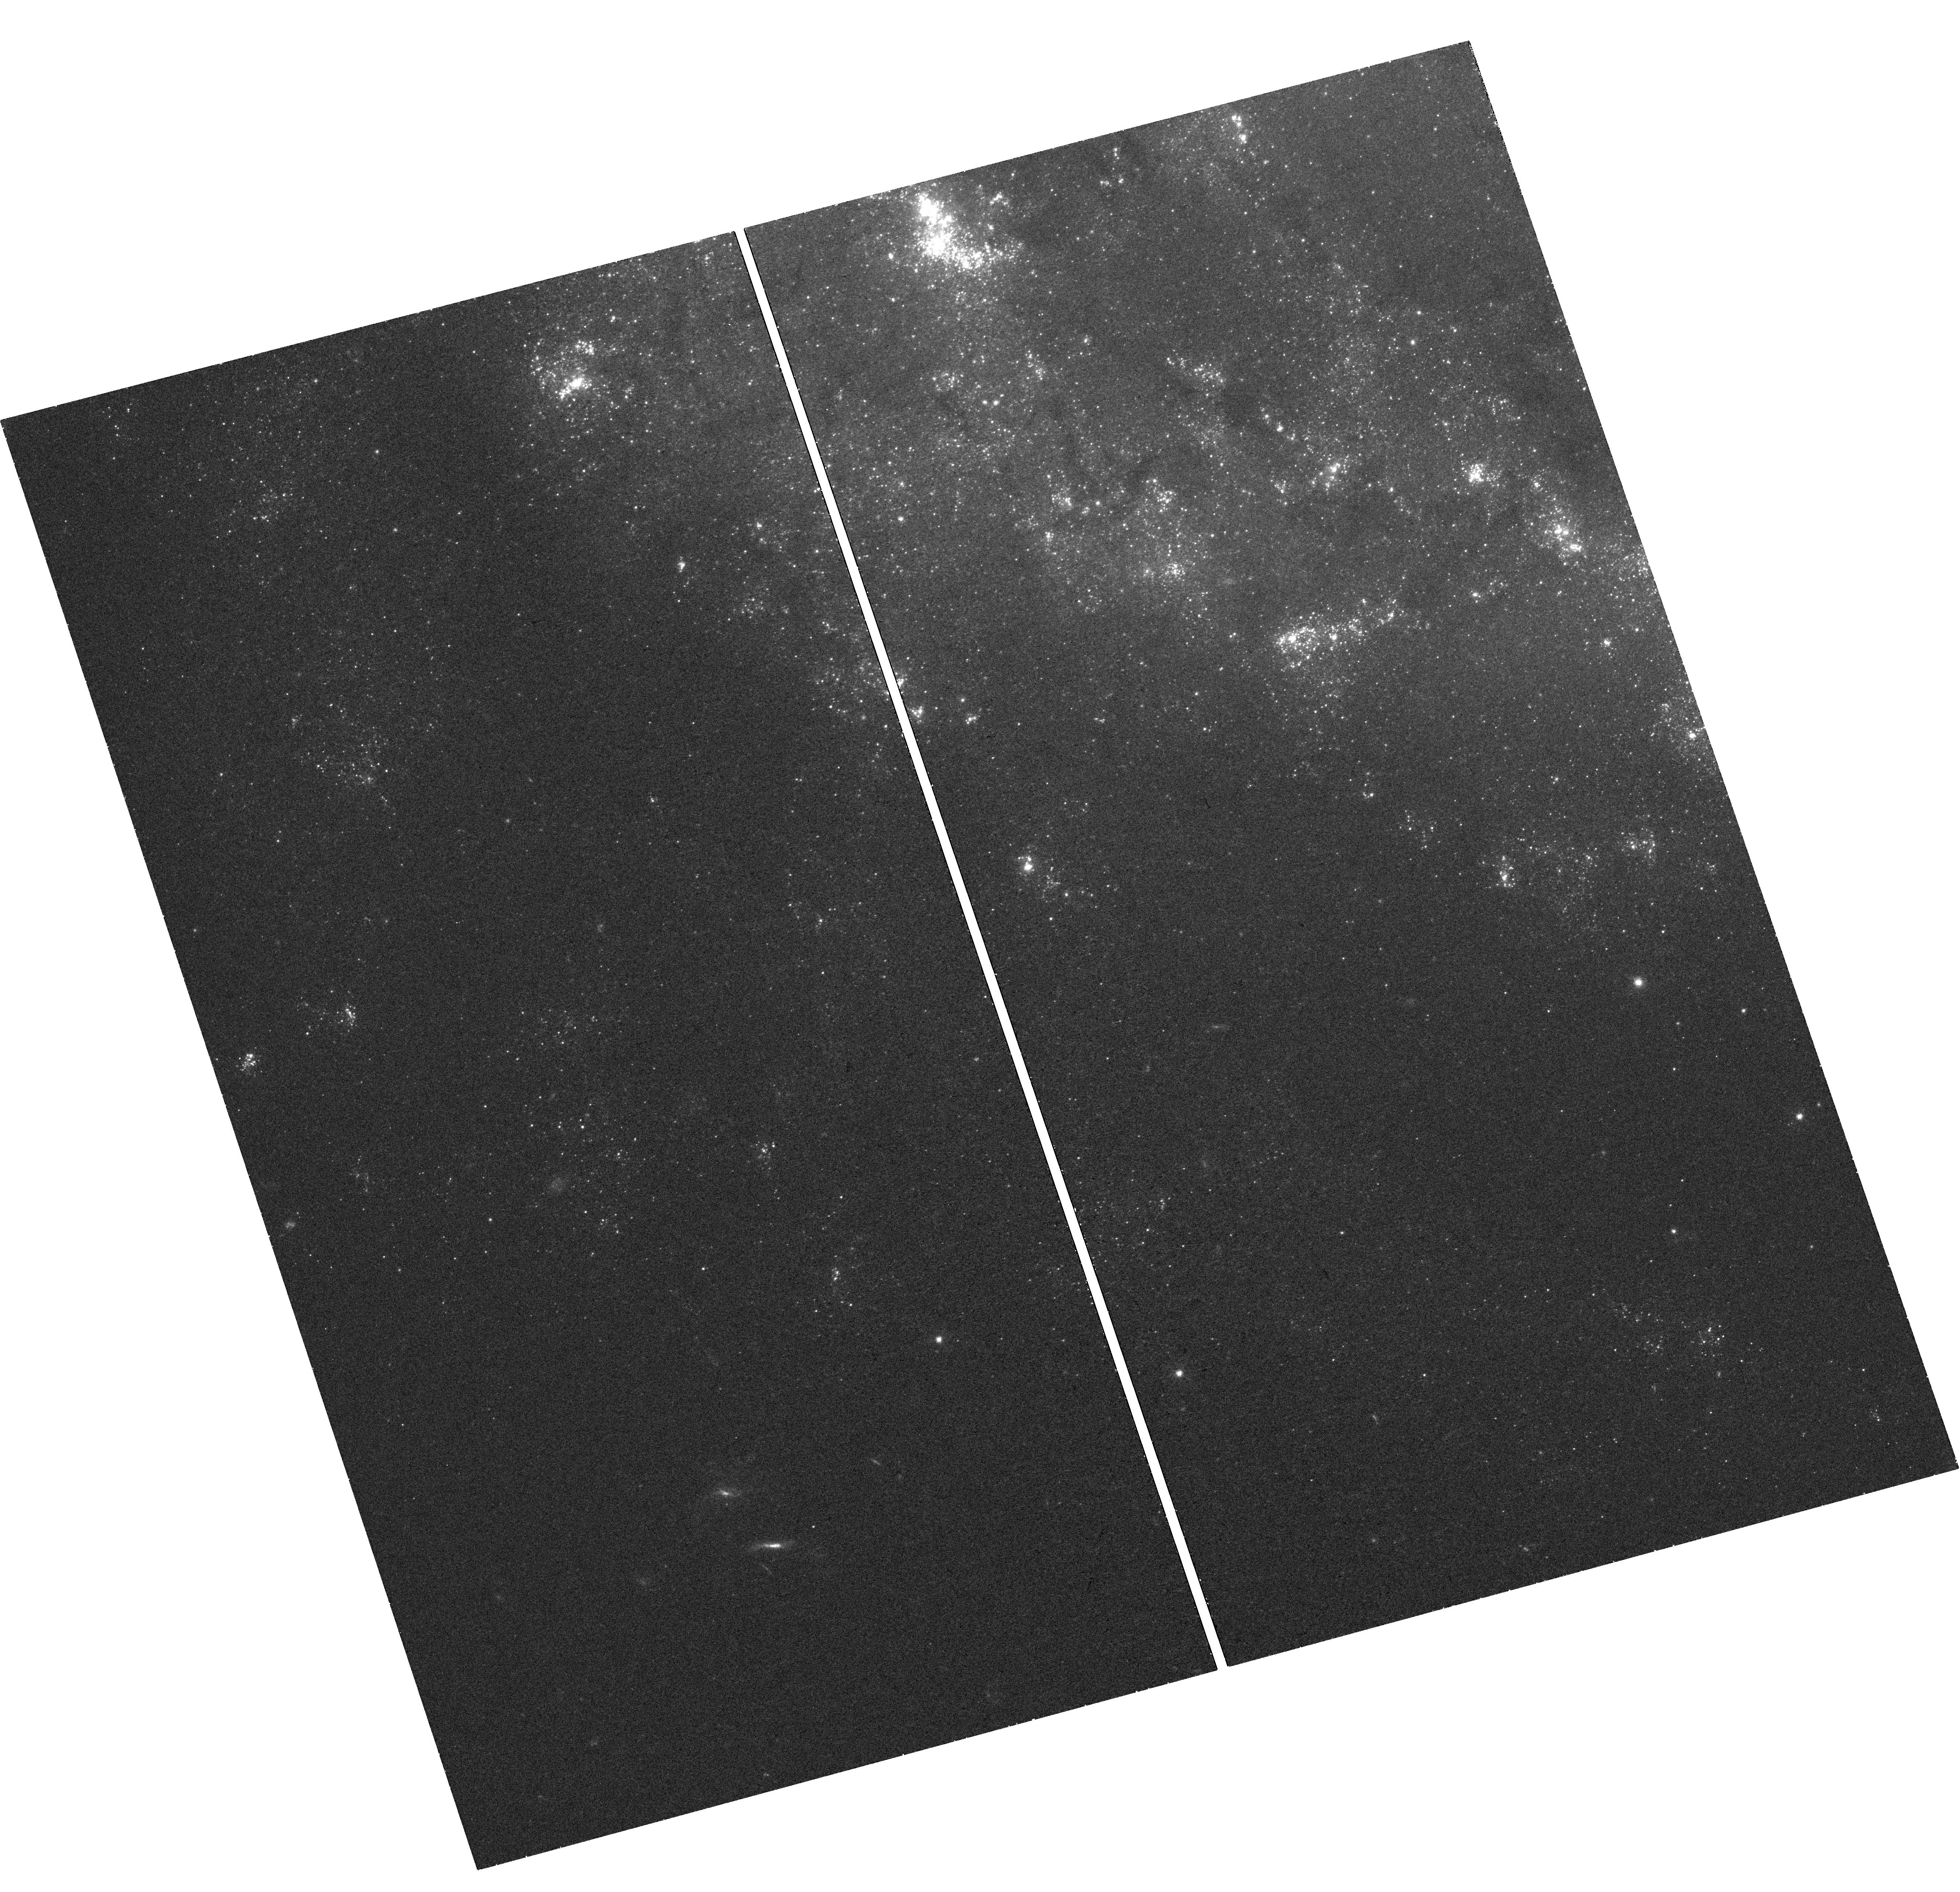
Target: SN2003GD. Instrument: WFC3/UVIS. Filter: F438W. Exposure: 42 min. Observation ID: hst_14786_07_wfc3_uvis_f438w_id9g07

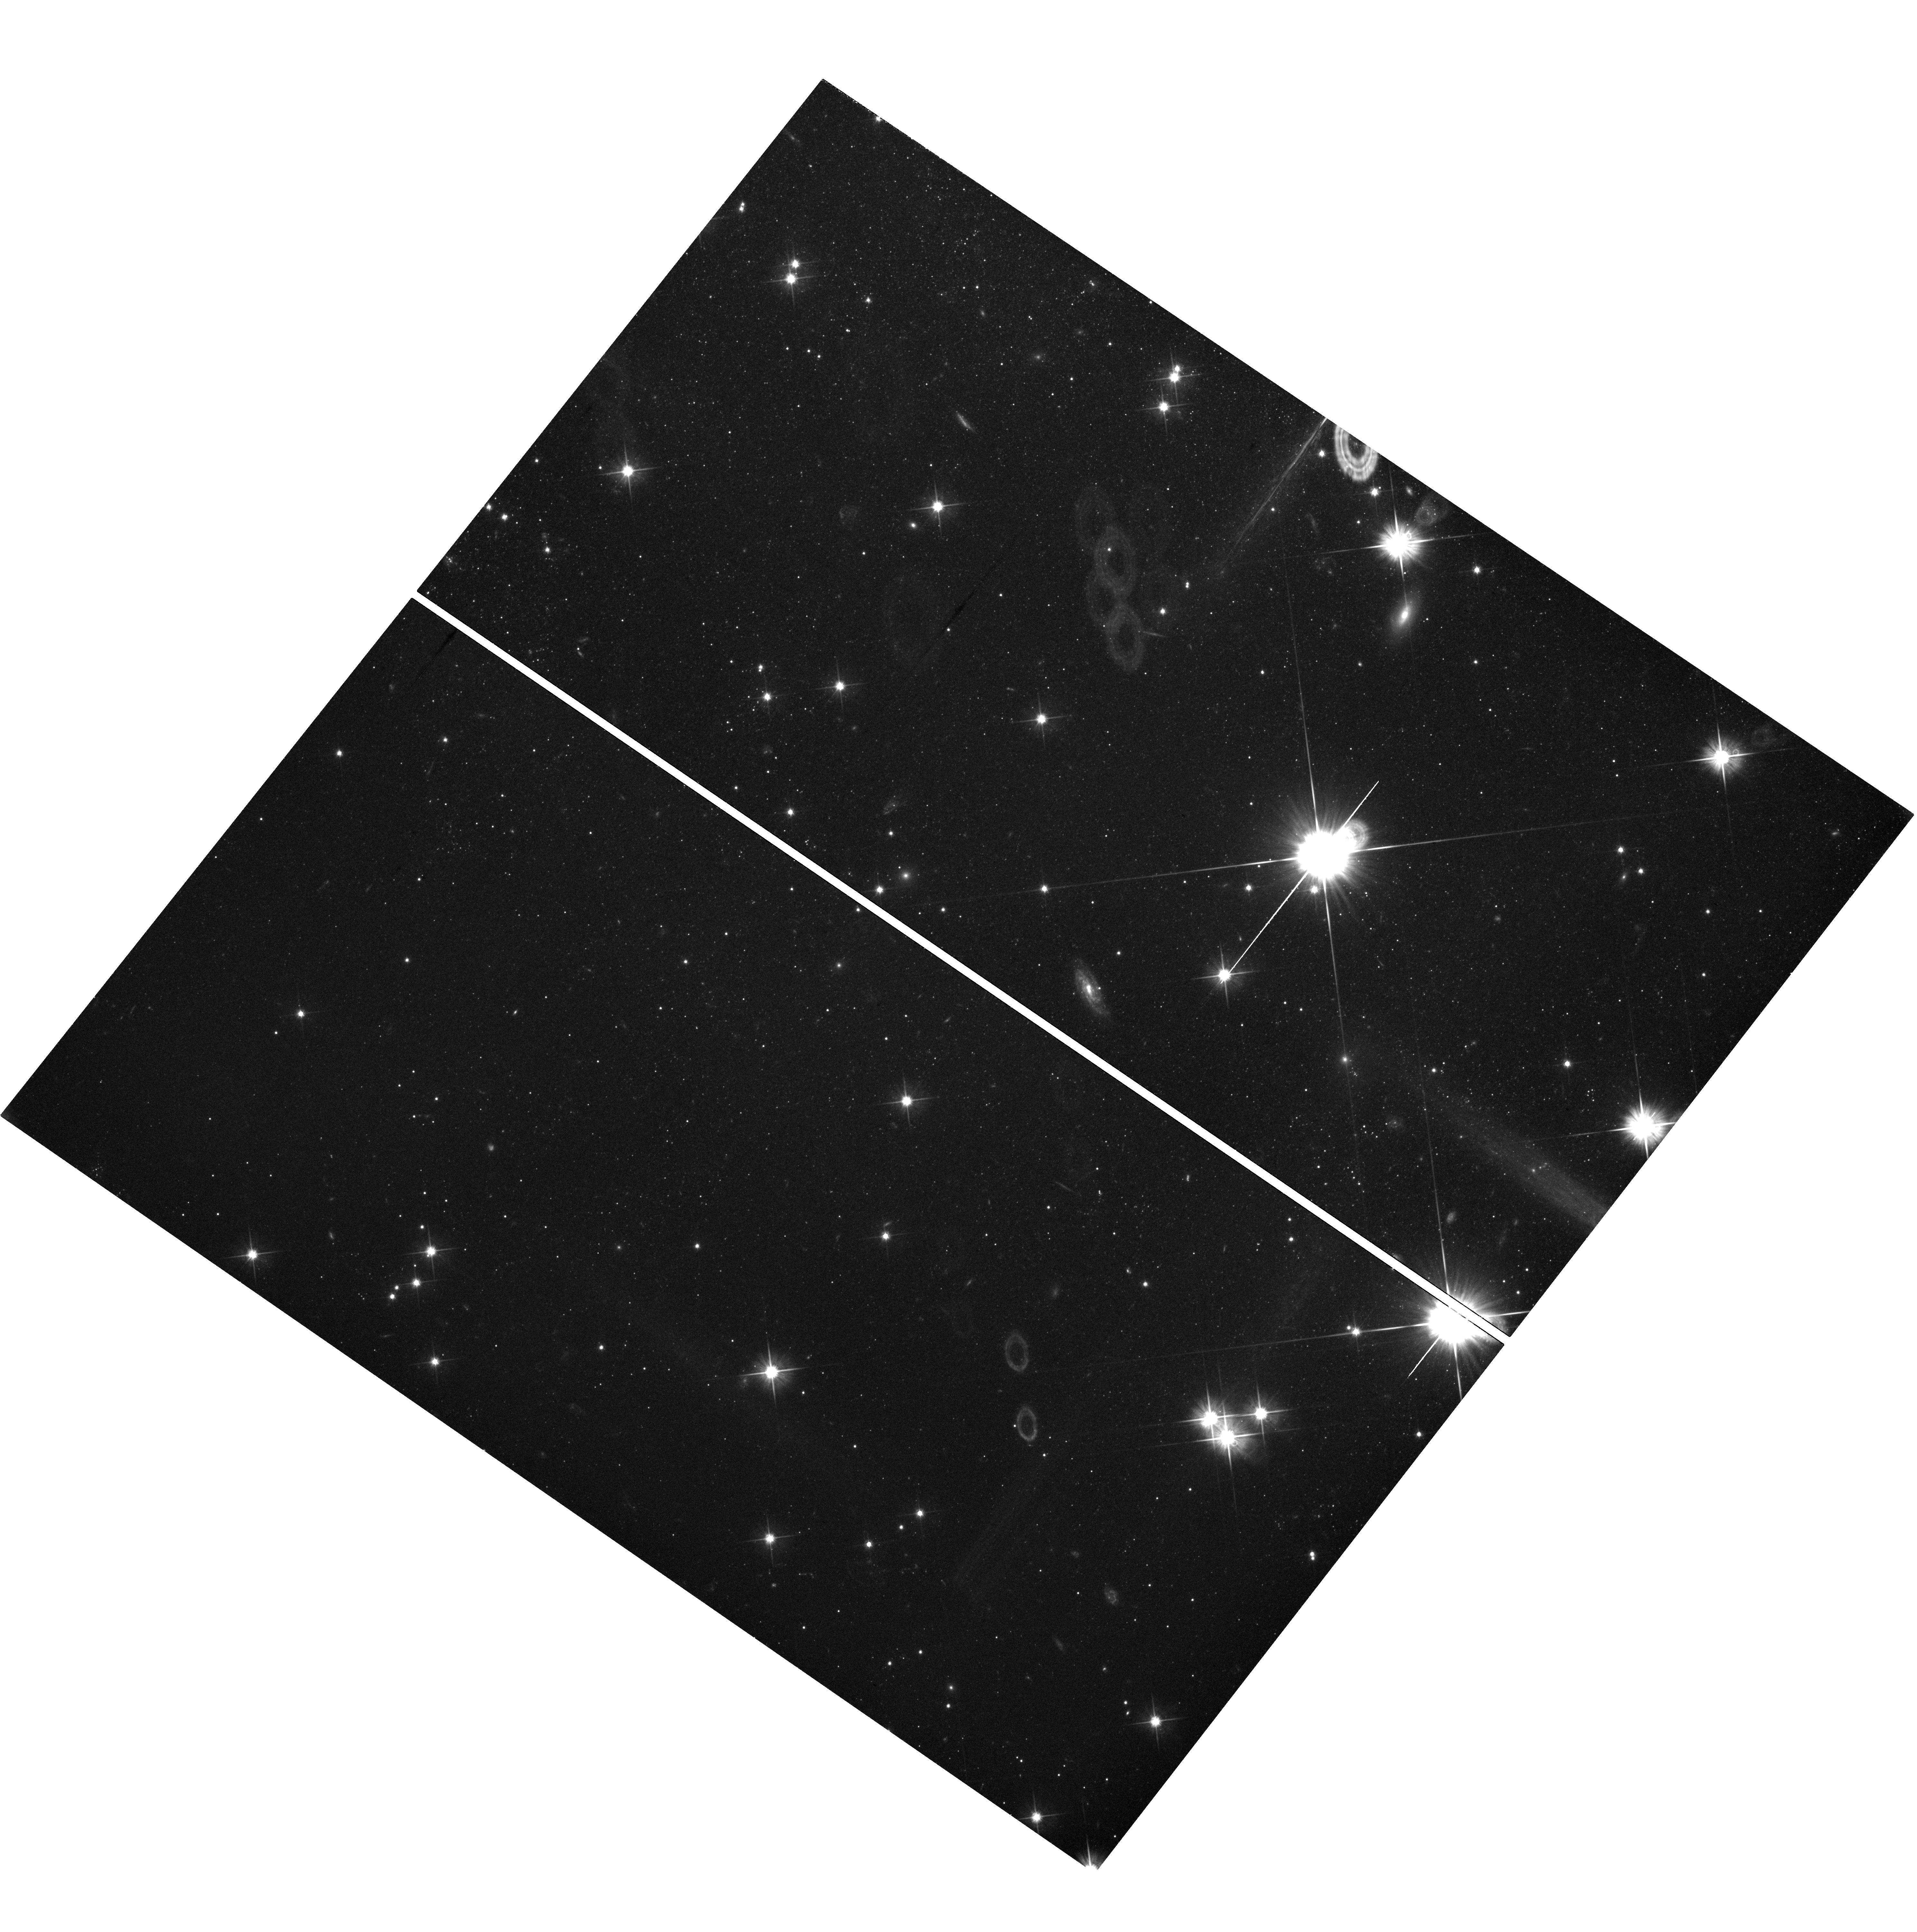
Target: field at RA 308.853°, Dec 60.041°. Instrument: WFC3/UVIS. Filter: F606W. Exposure: 1.5 h. Observation ID: hst_14786_02_wfc3_uvis_f606w_id9g02

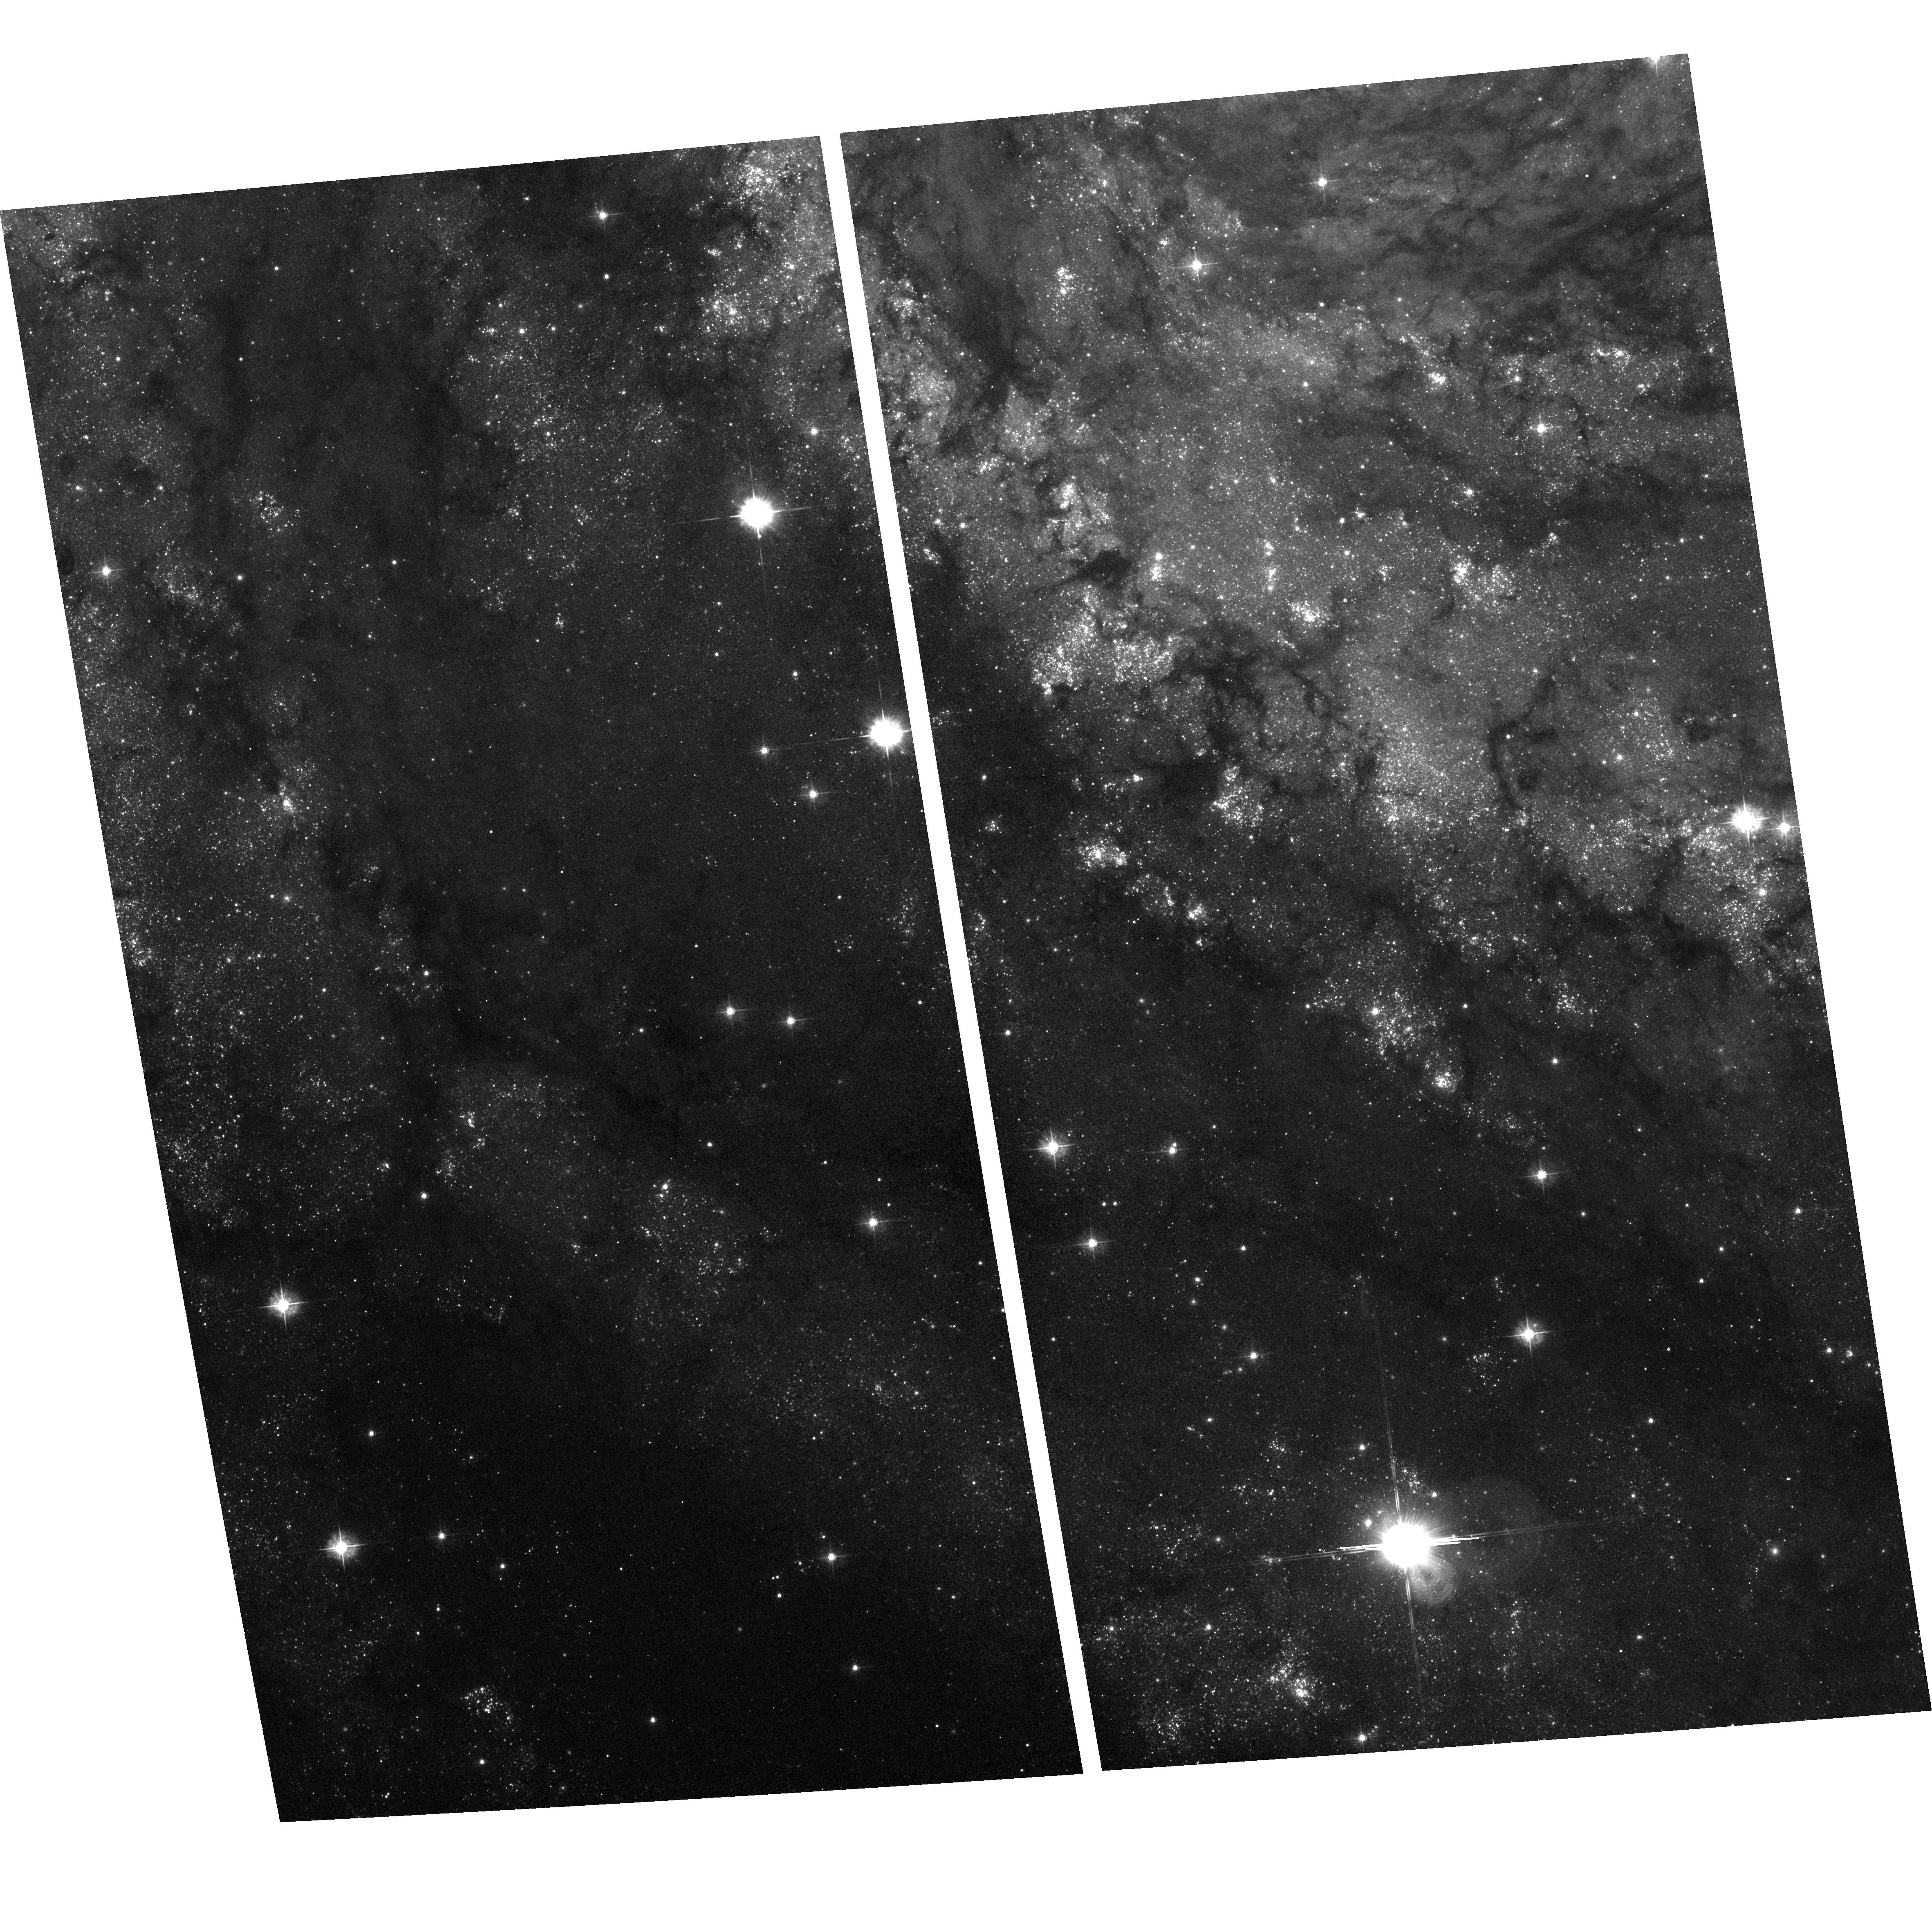
Target: NGC6946-2. Instrument: ACS/WFC. Filter: F435W. Exposure: 1.6 h. Observation ID: hst_14786_02_acs_wfc_f435w_jd9g02

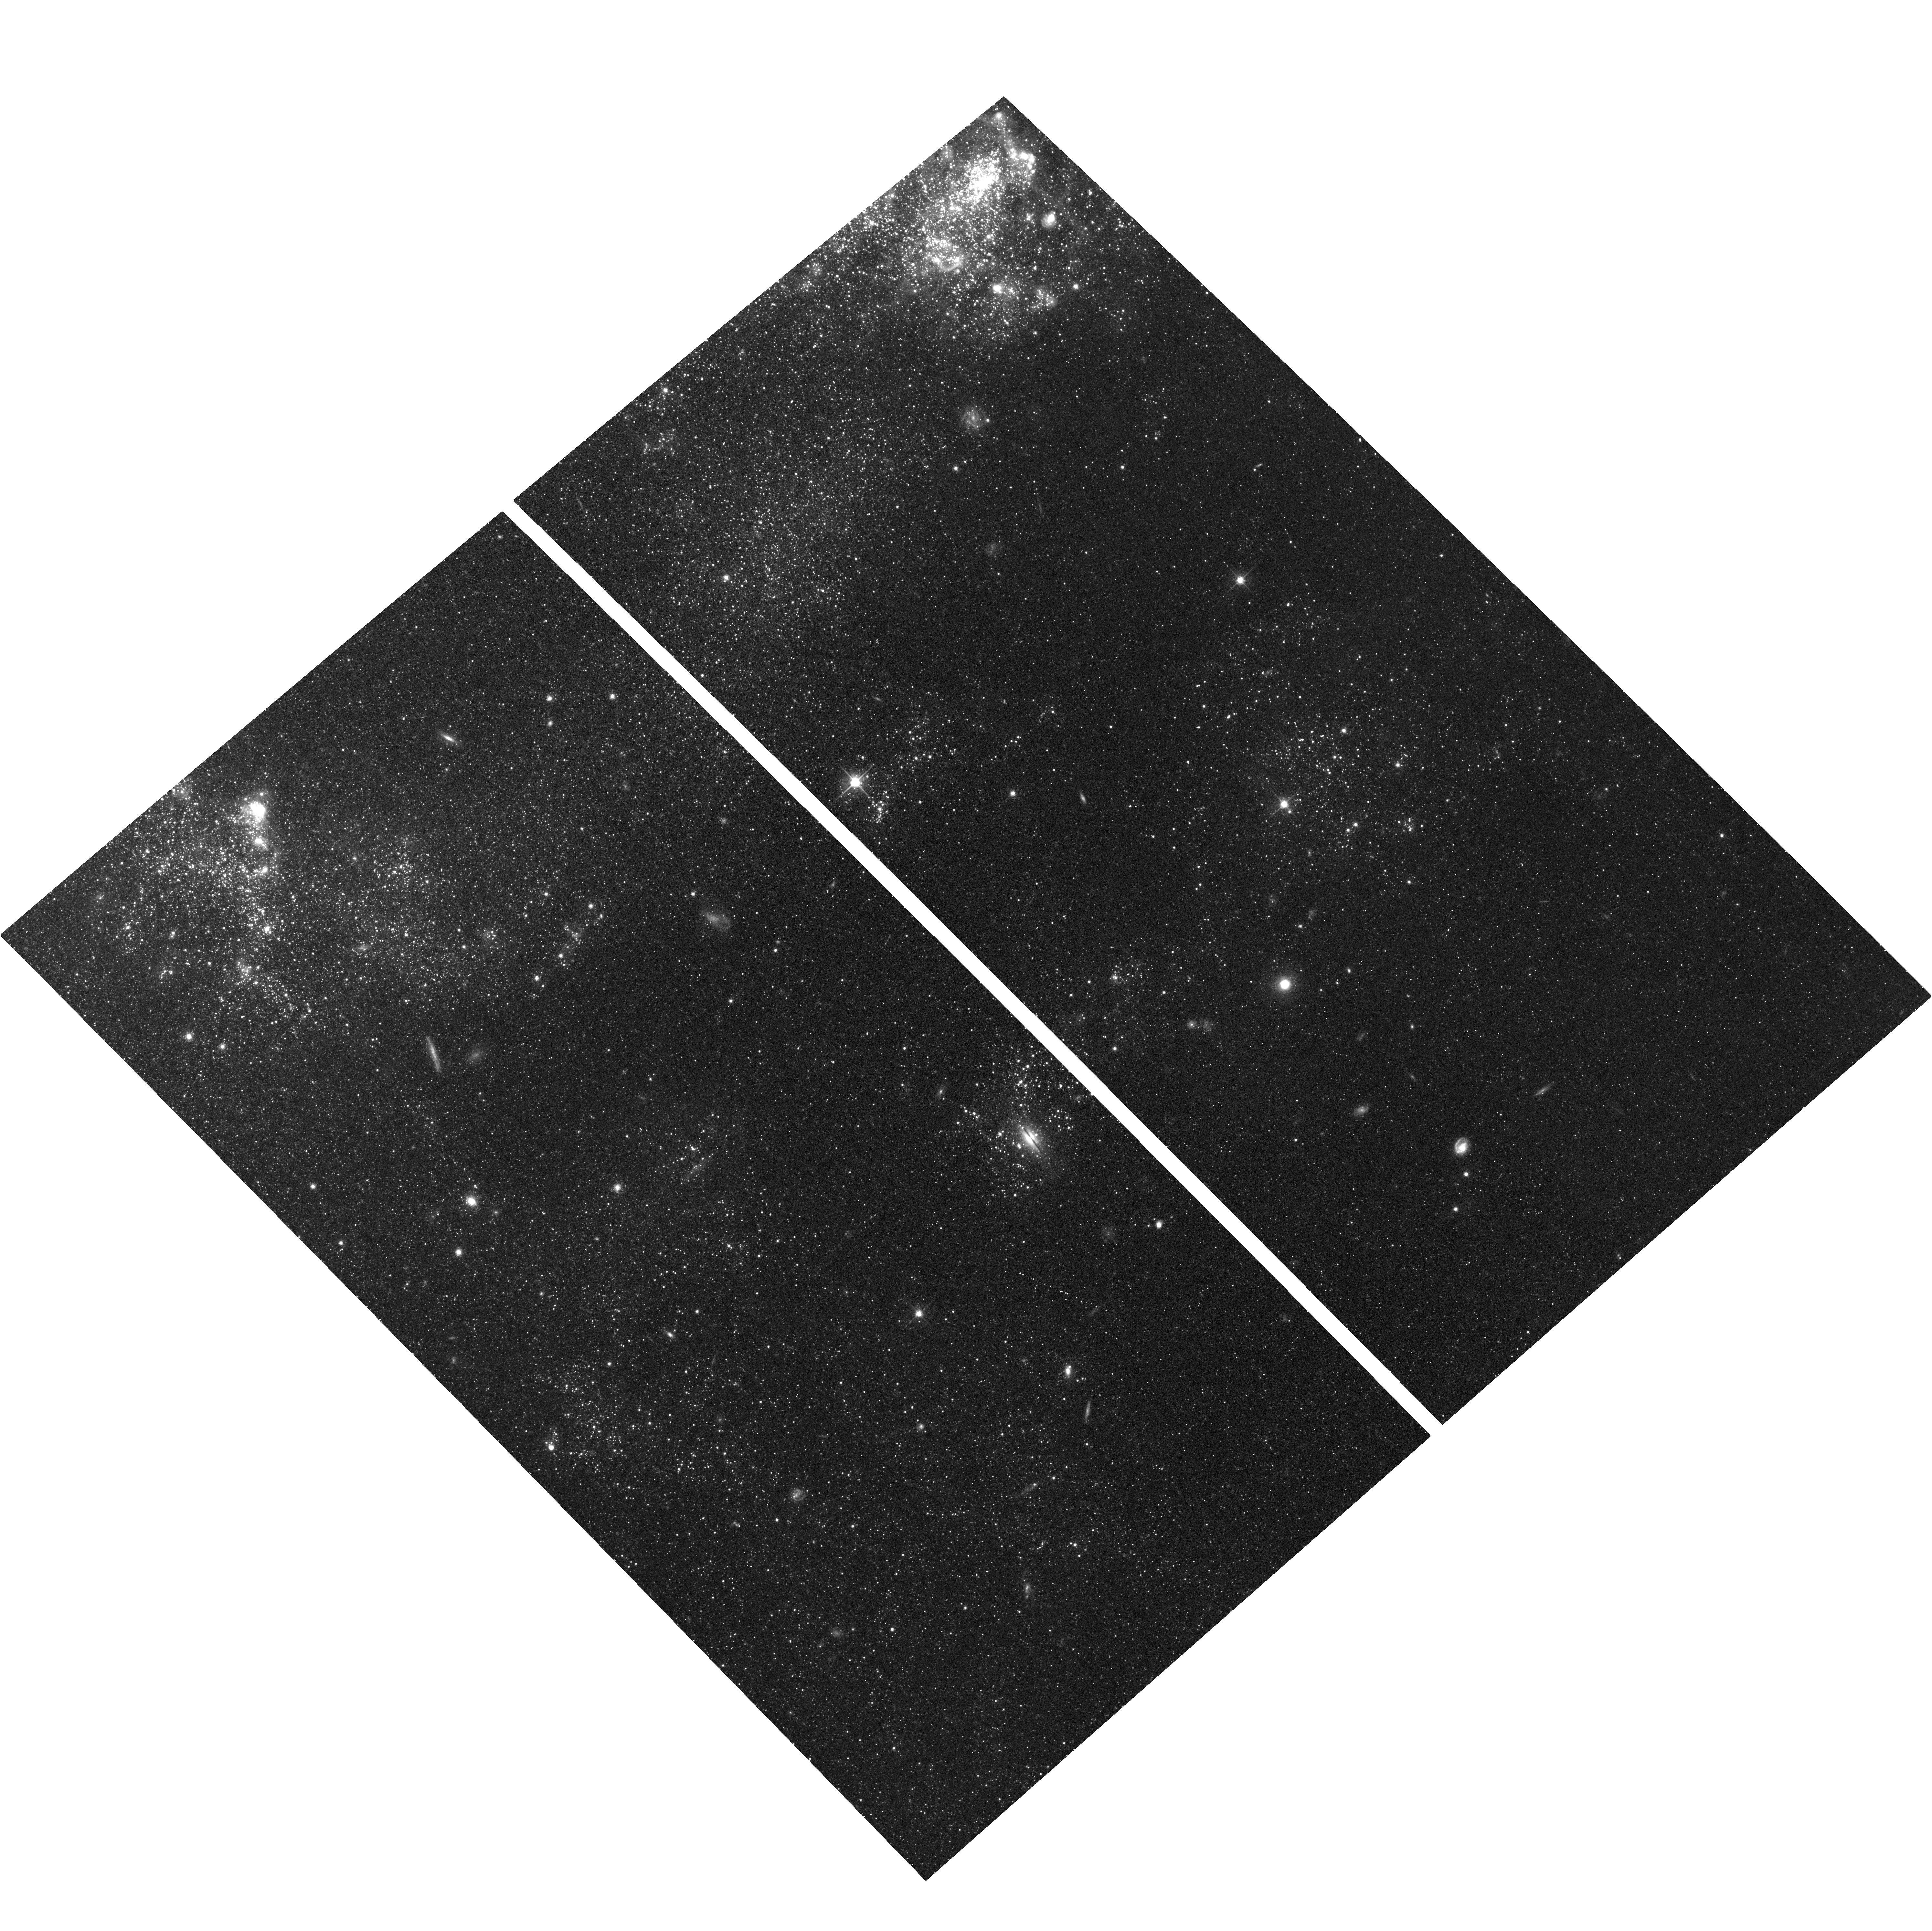
Target: SN1978K. Instrument: ACS/WFC. Filter: F606W. Exposure: 17 min. Observation ID: hst_14786_05_acs_wfc_f606w_jd9g05

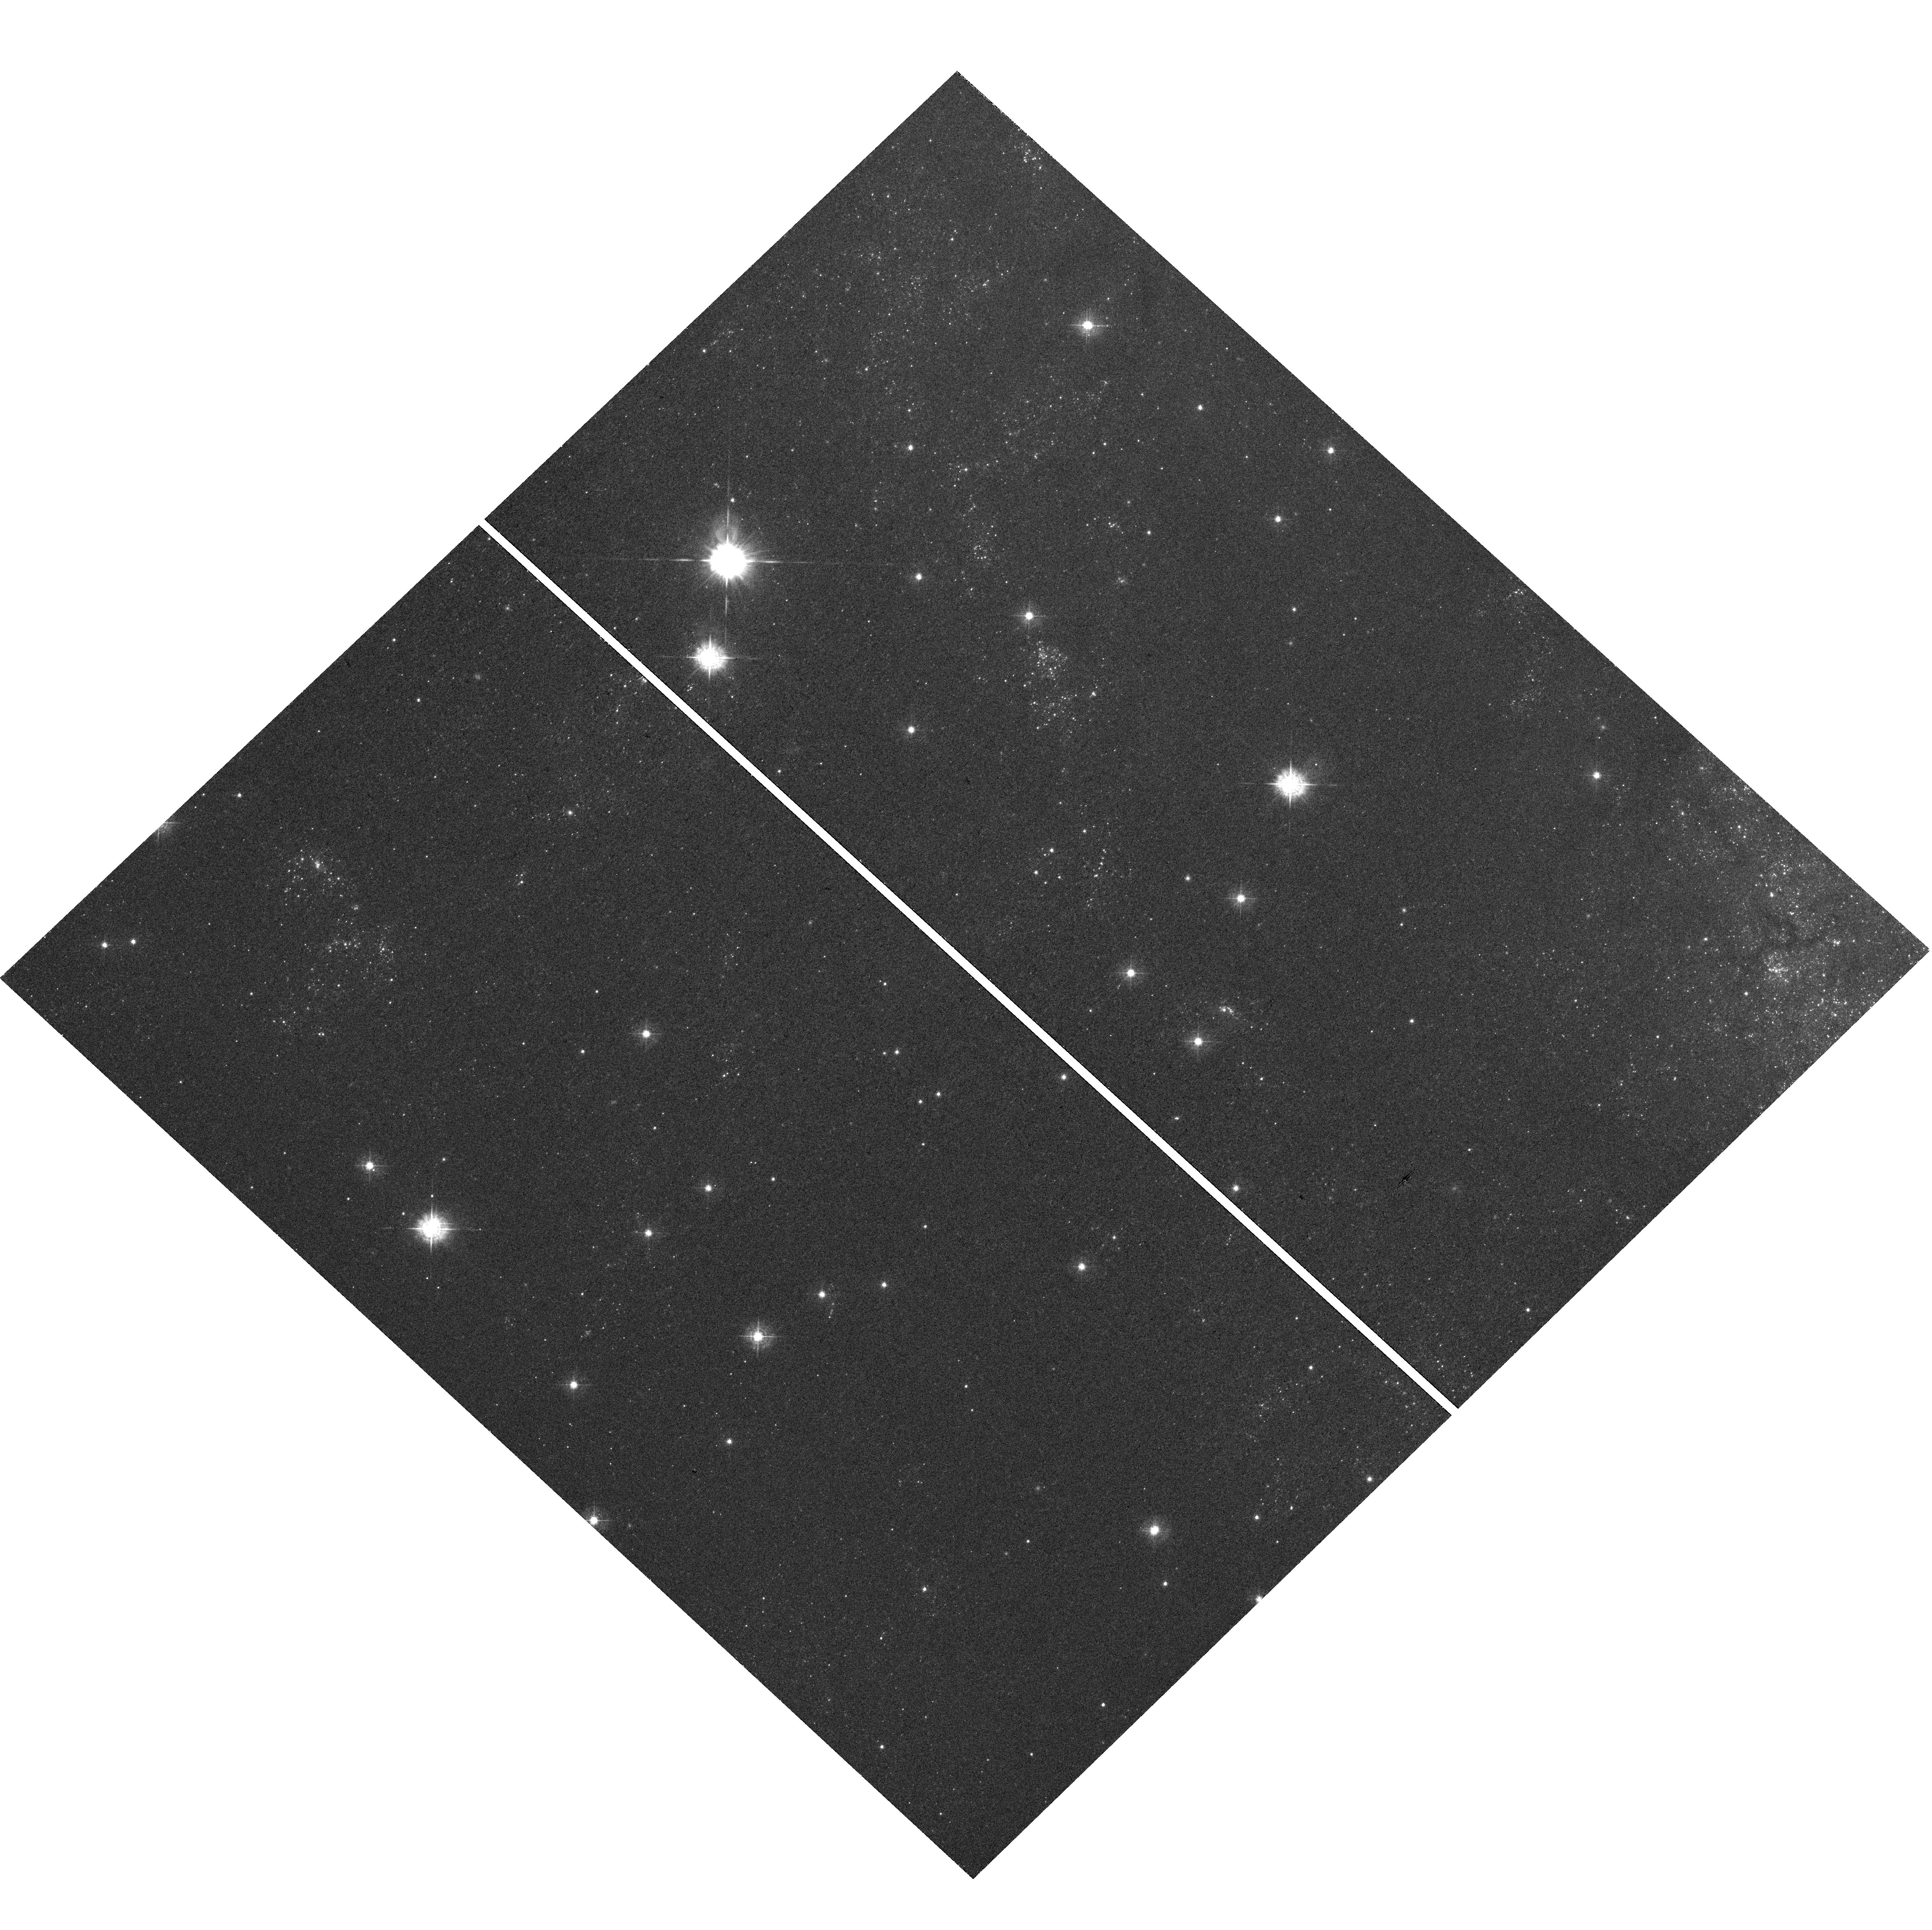
Target: NGC6946-3. Instrument: WFC3/UVIS. Filter: F438W. Exposure: 44 min. Observation ID: hst_14786_03_wfc3_uvis_f438w_id9g03

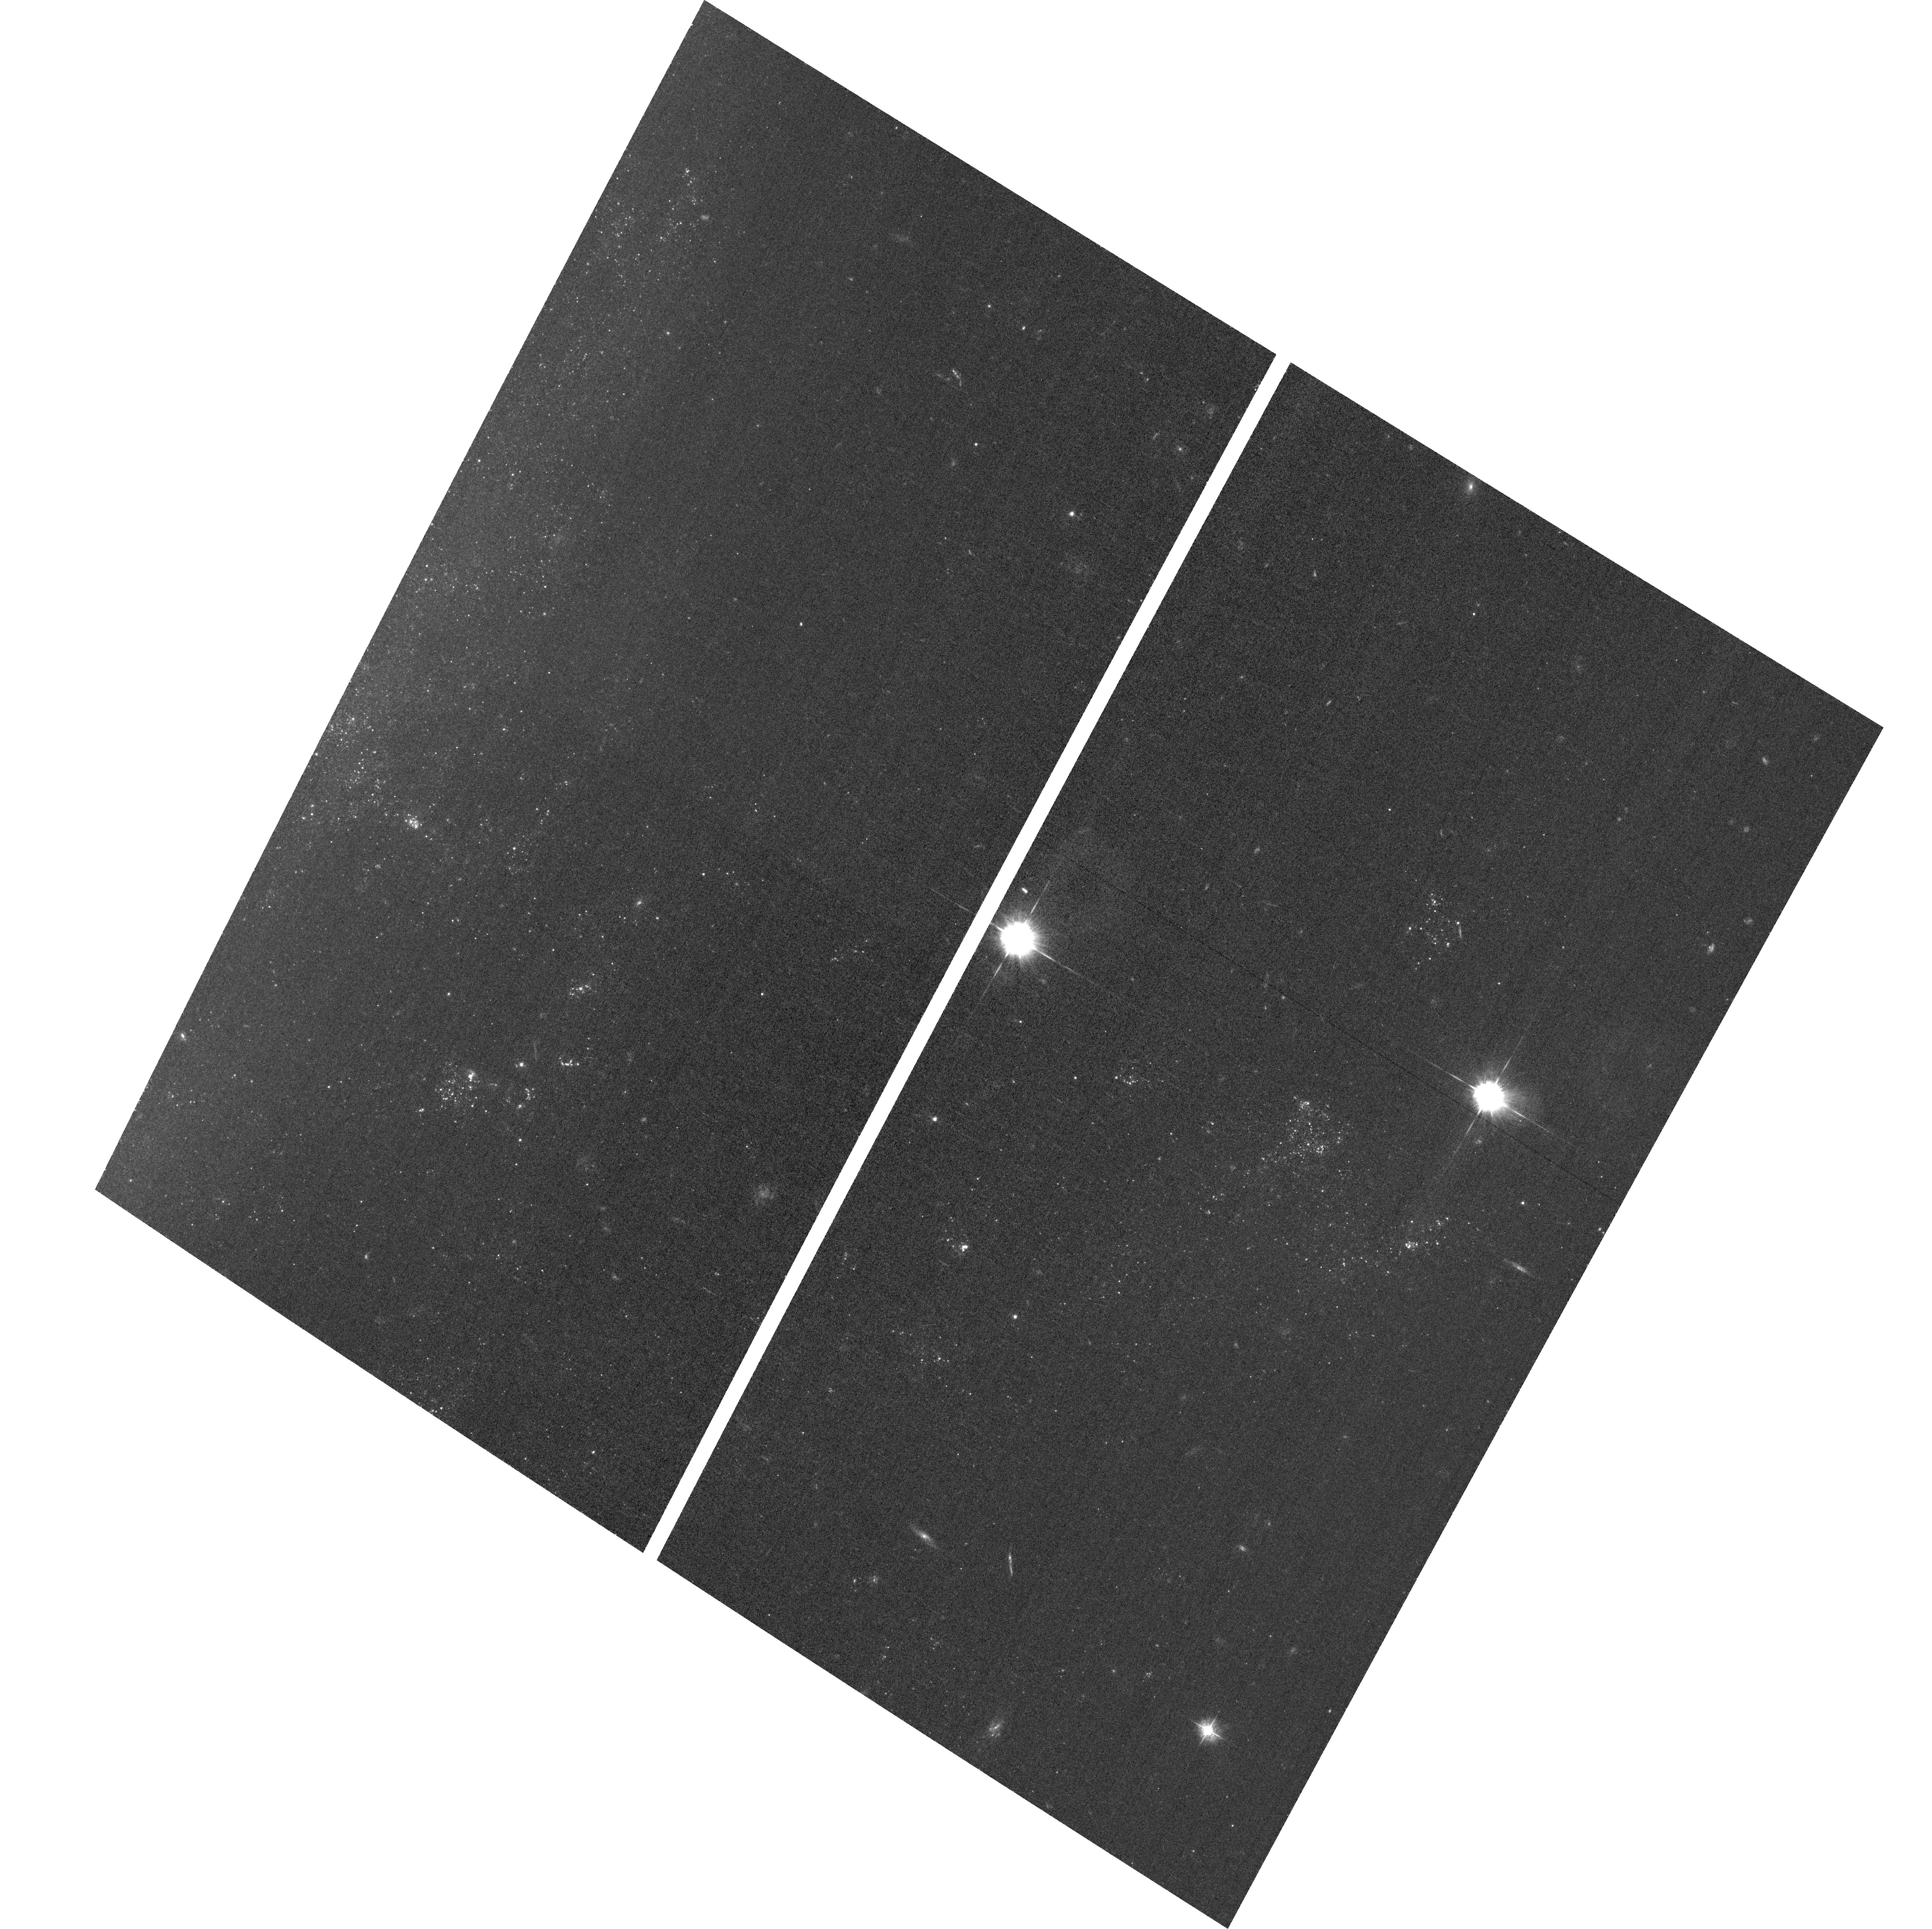
Target: SN2002AP. Instrument: ACS/WFC. Filter: F435W. Exposure: 38 min. Observation ID: hst_14786_07_acs_wfc_f435w_jd9g07

Progenitor Masses for Every Nearby Historic Core-Collapse Supernova (PI: Williams, Benjamin F.)

Some of the most energetic explosions in the Universe are the core-collapse supernovae (CCSNe) that arise from the death of massive stars. They herald the birth of neutron stars and black holes, are prodigious emitters of neutrinos and gravitational waves, influence galactic hydrodynamics, trigger further star formation, and are a major site for nucleosynthesis, yet even the most basic elements of CCSN theory are poorly constrained by observations. Specifically, there are too few observations to constrain the progenitor mass distribution and fewer observations still to constrain the mapping between progenitor mass and explosion type (e.g. IIP IIL, IIb, Ib/c, etc.). Combining previous measurements with 9 proposed HST pointings covering 13 historic CCSNe, we plan to obtain progenitor mass measurements for all cataloged historic CCSNe within 8 Mpc, optimizing observational mass constraints for CCSN theory.